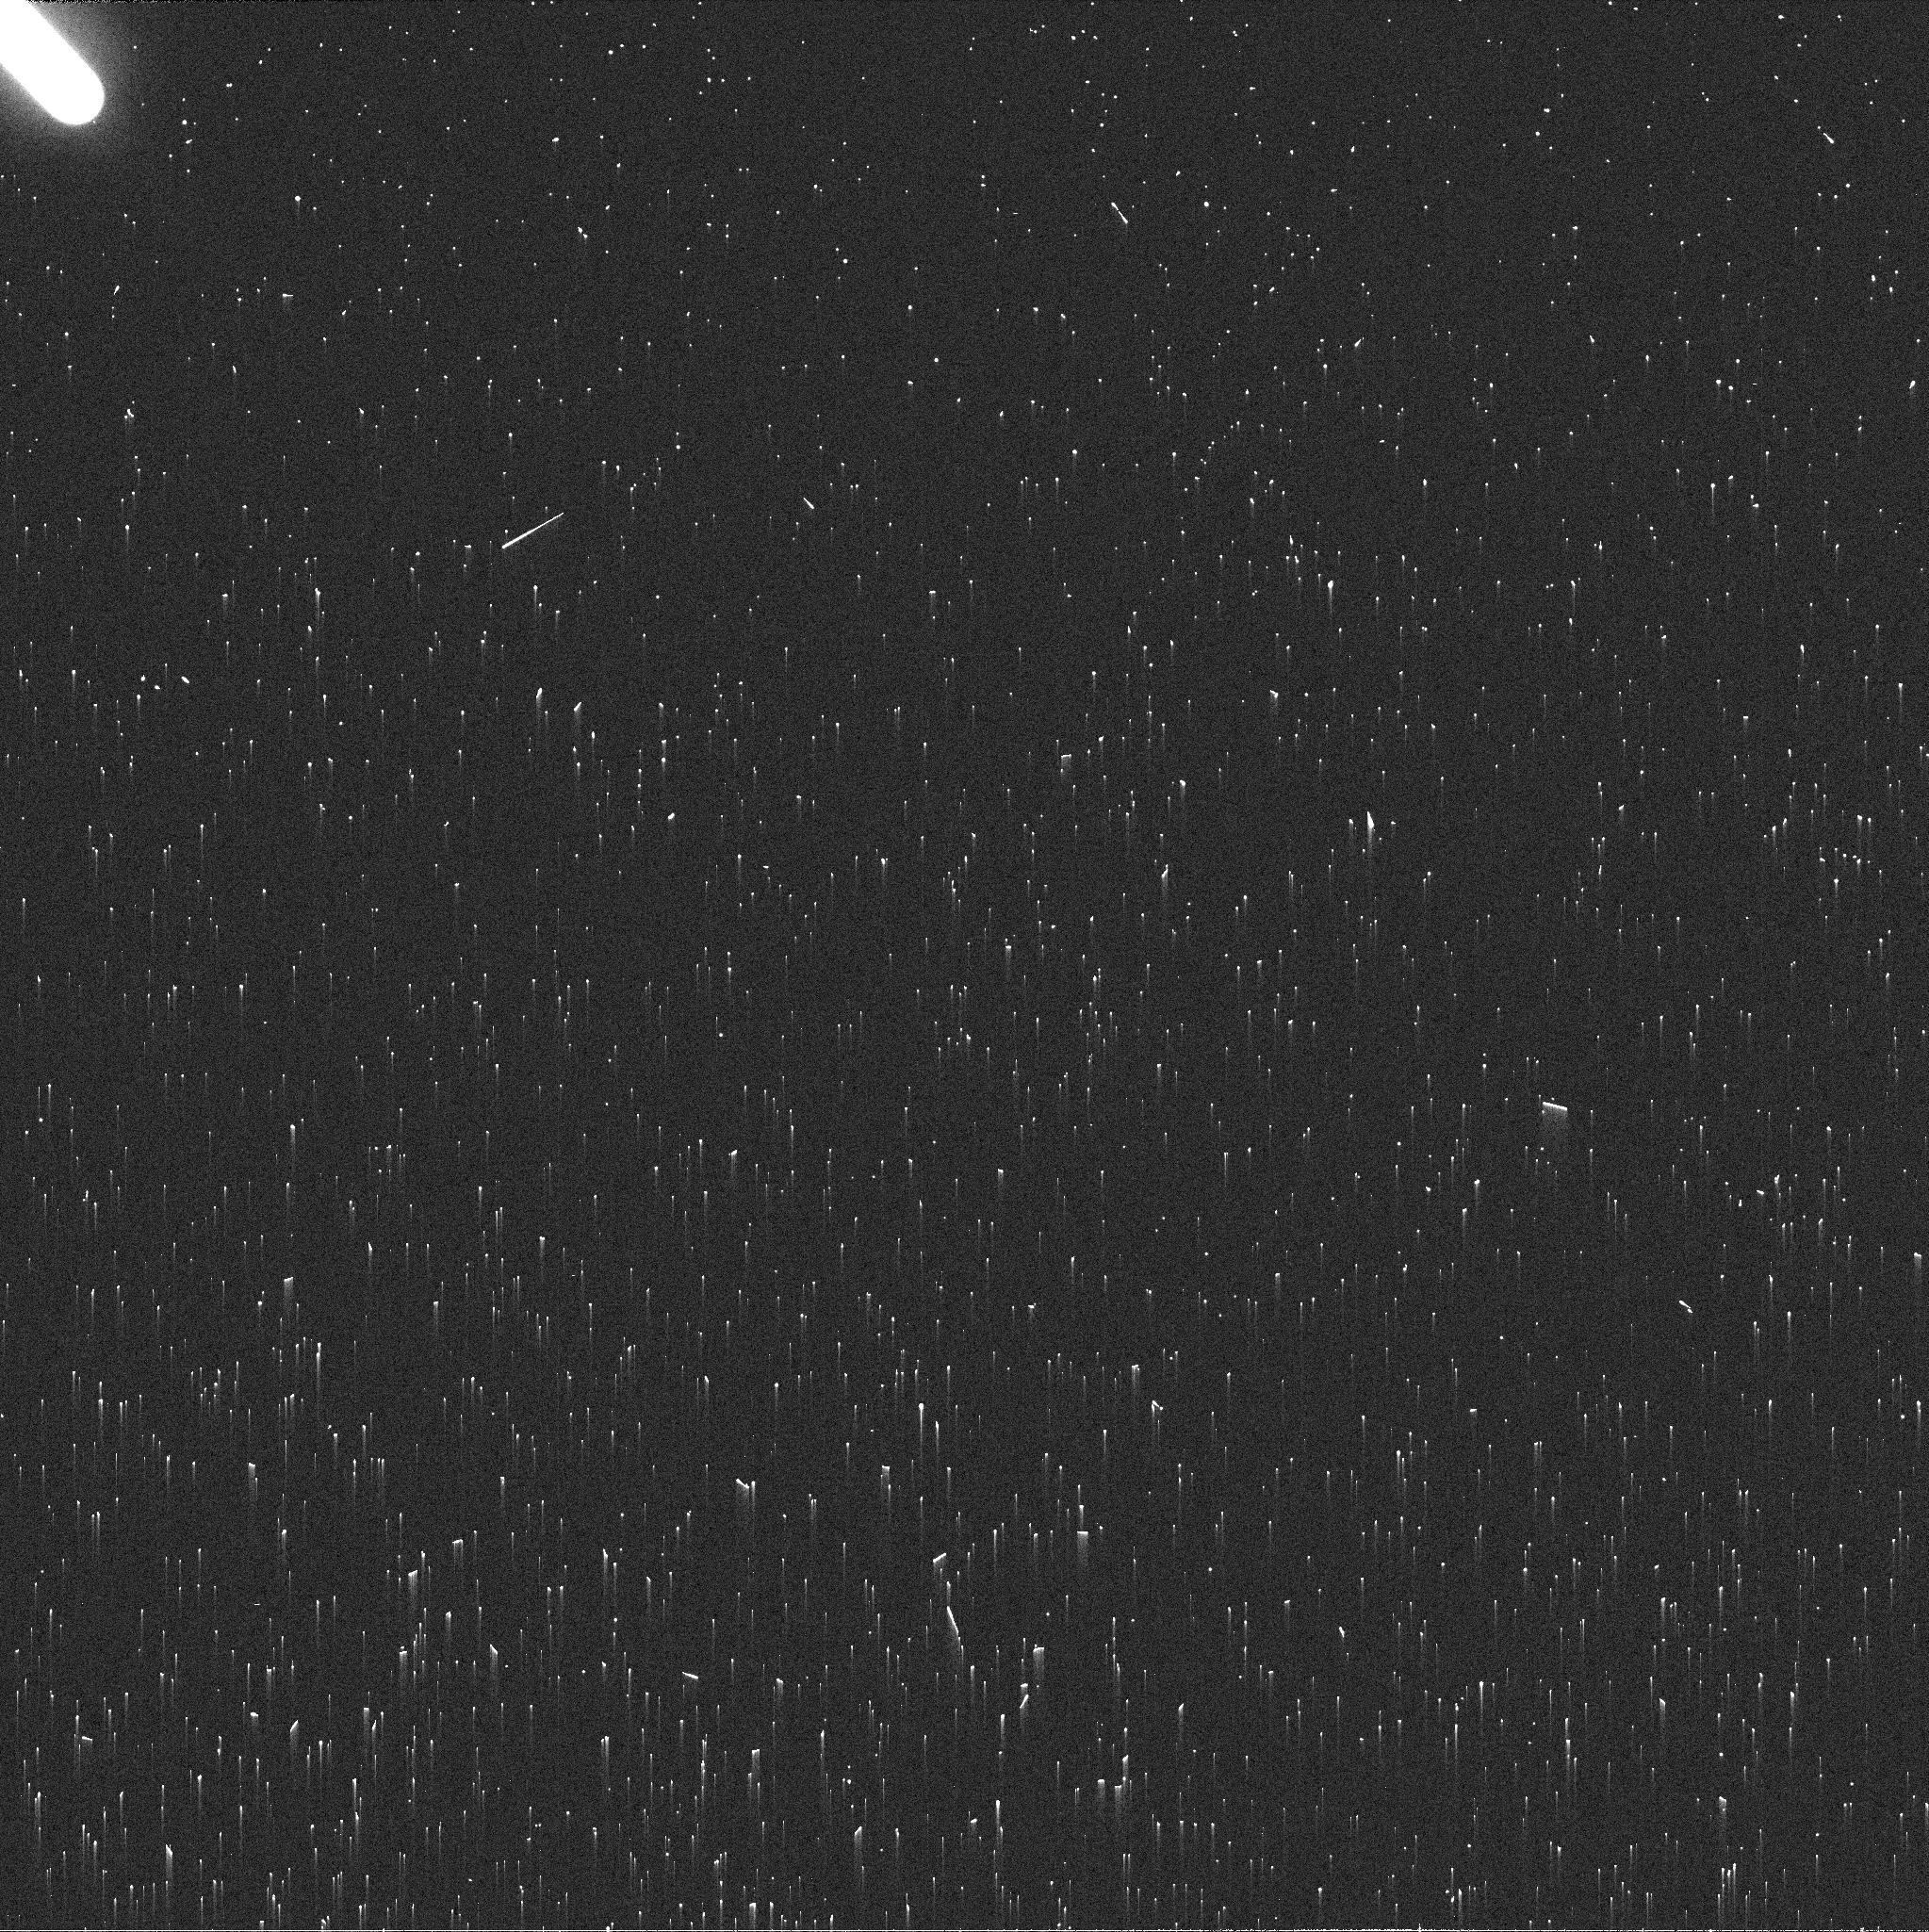
Target: NEPTUNE-MAPS. Instrument: WFC3/UVIS. Filter: FQ619N. Exposure: 2 min. Observation ID: ieaq23dmq

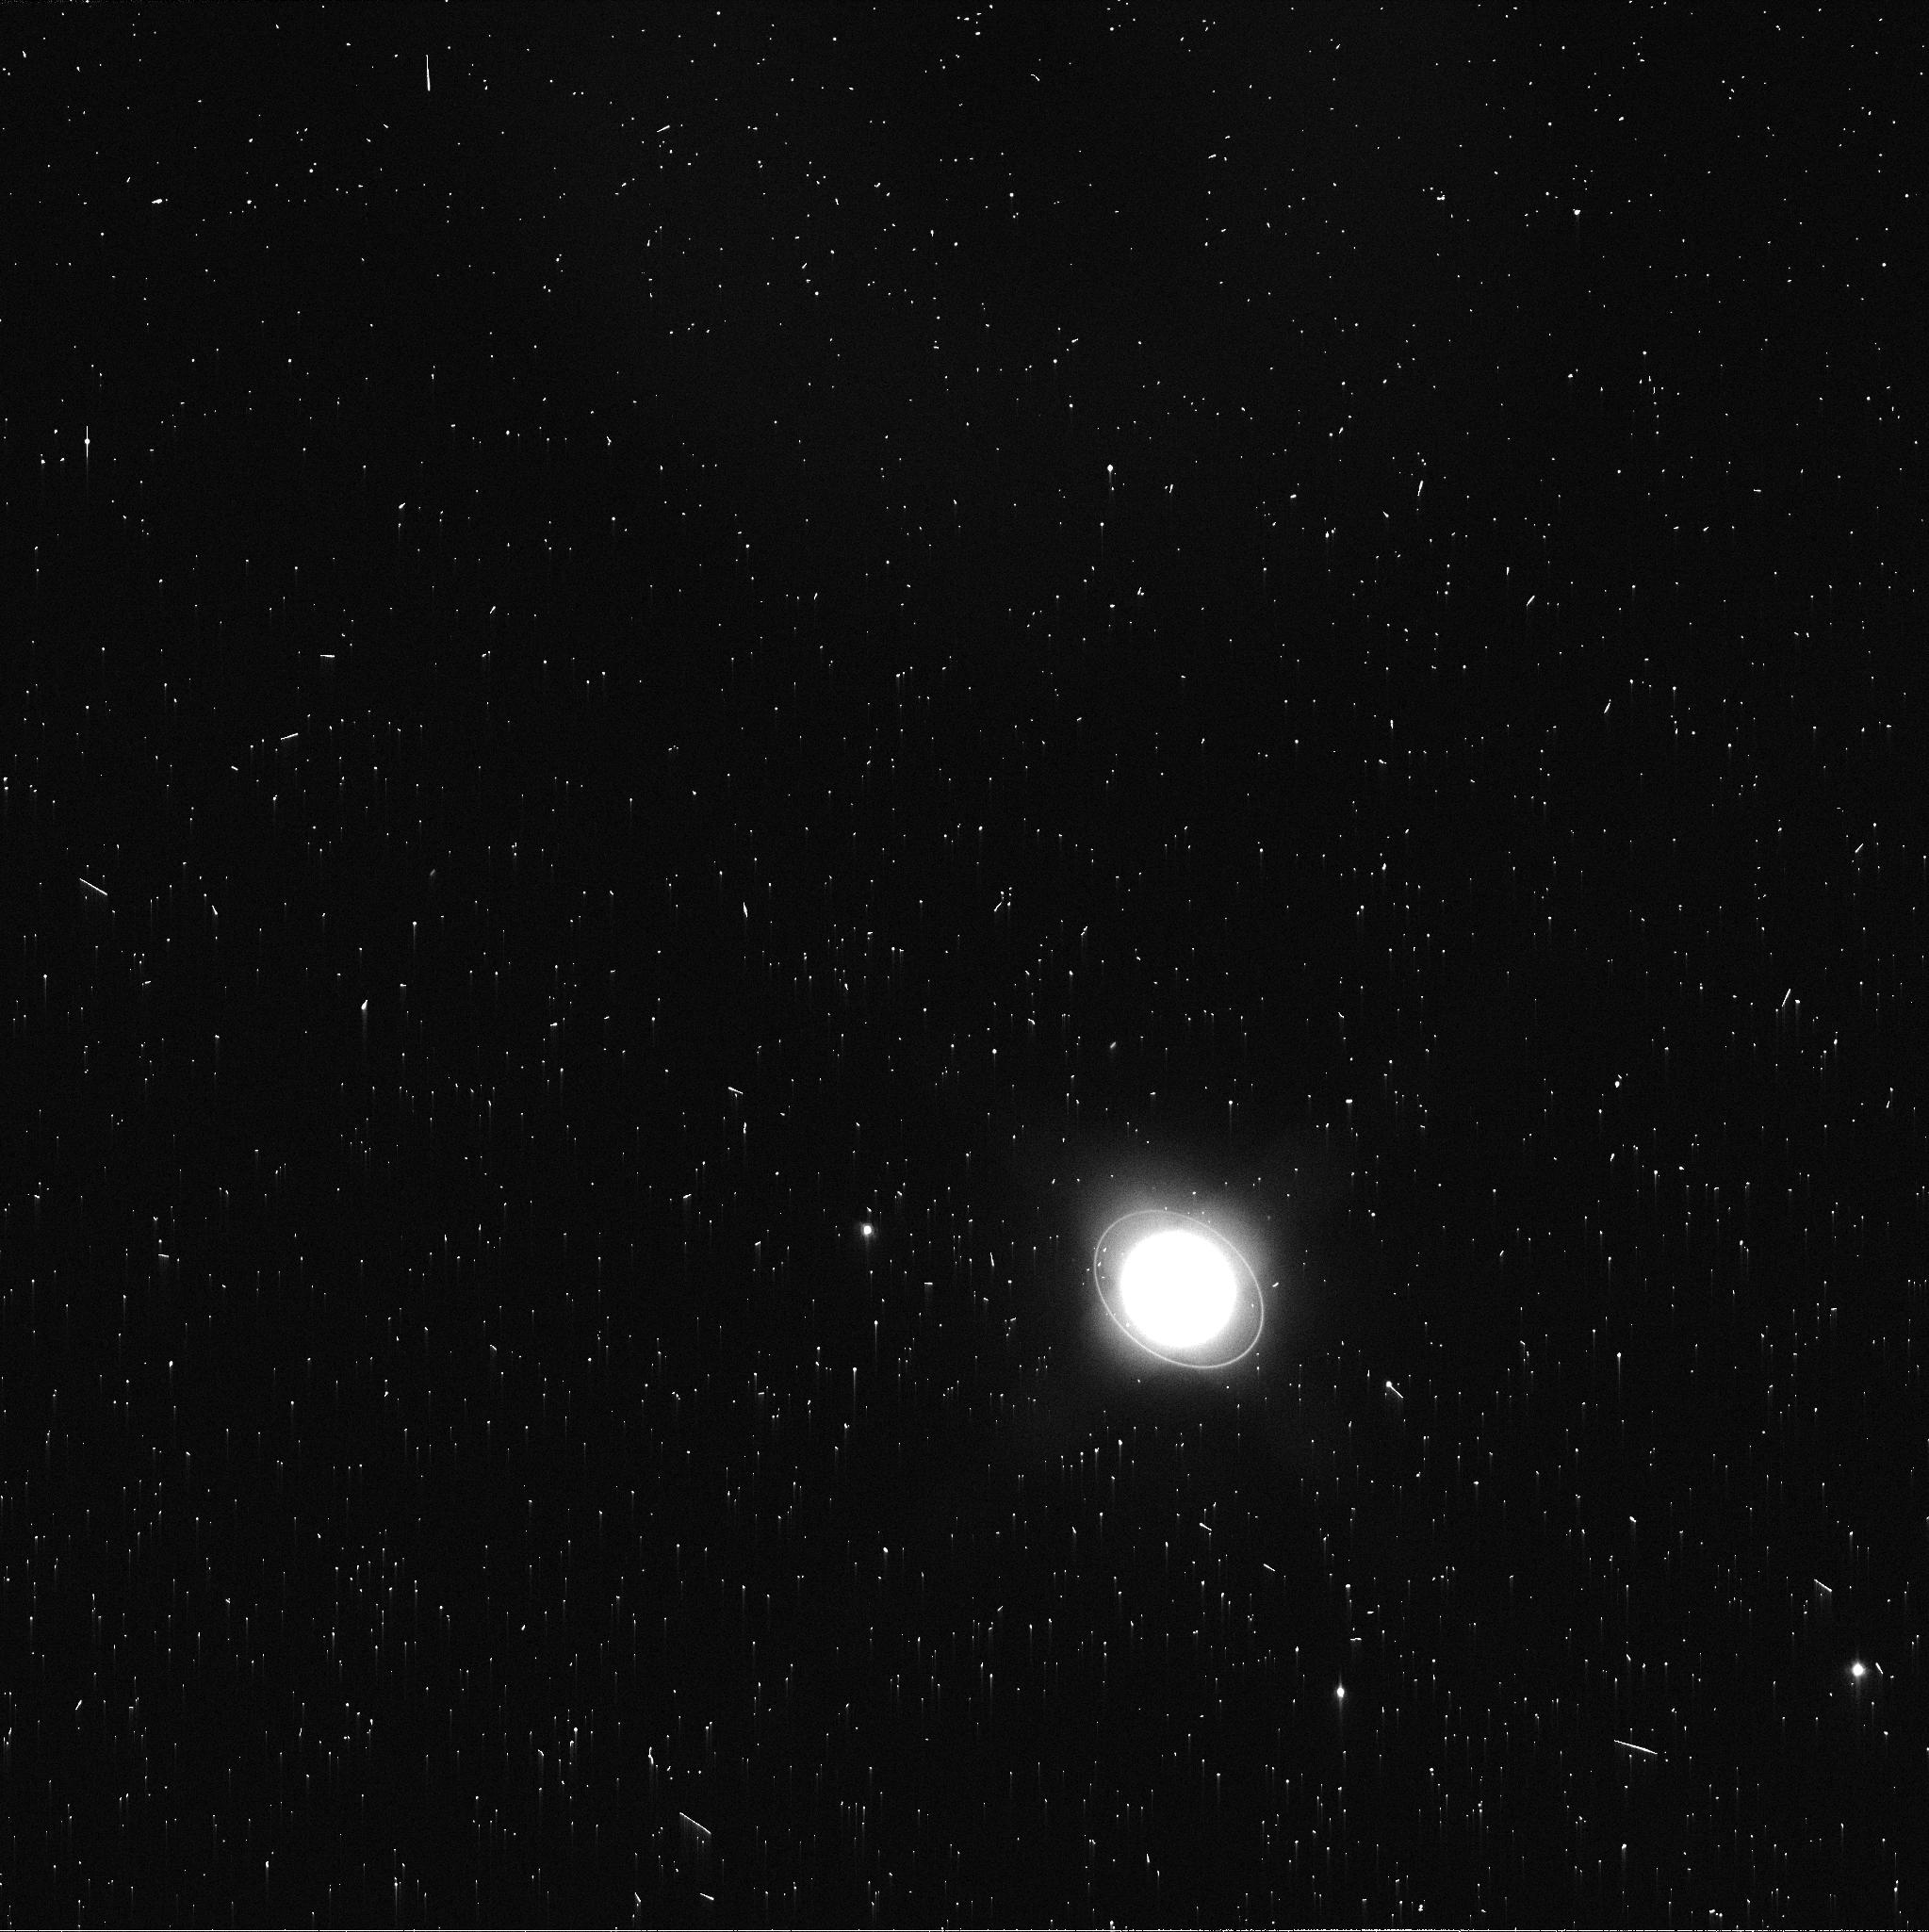
Target: URANUS-MAPS. Instrument: WFC3/UVIS. Filter: FQ619N. Exposure: 2 min. Observation ID: ieaq05cyq

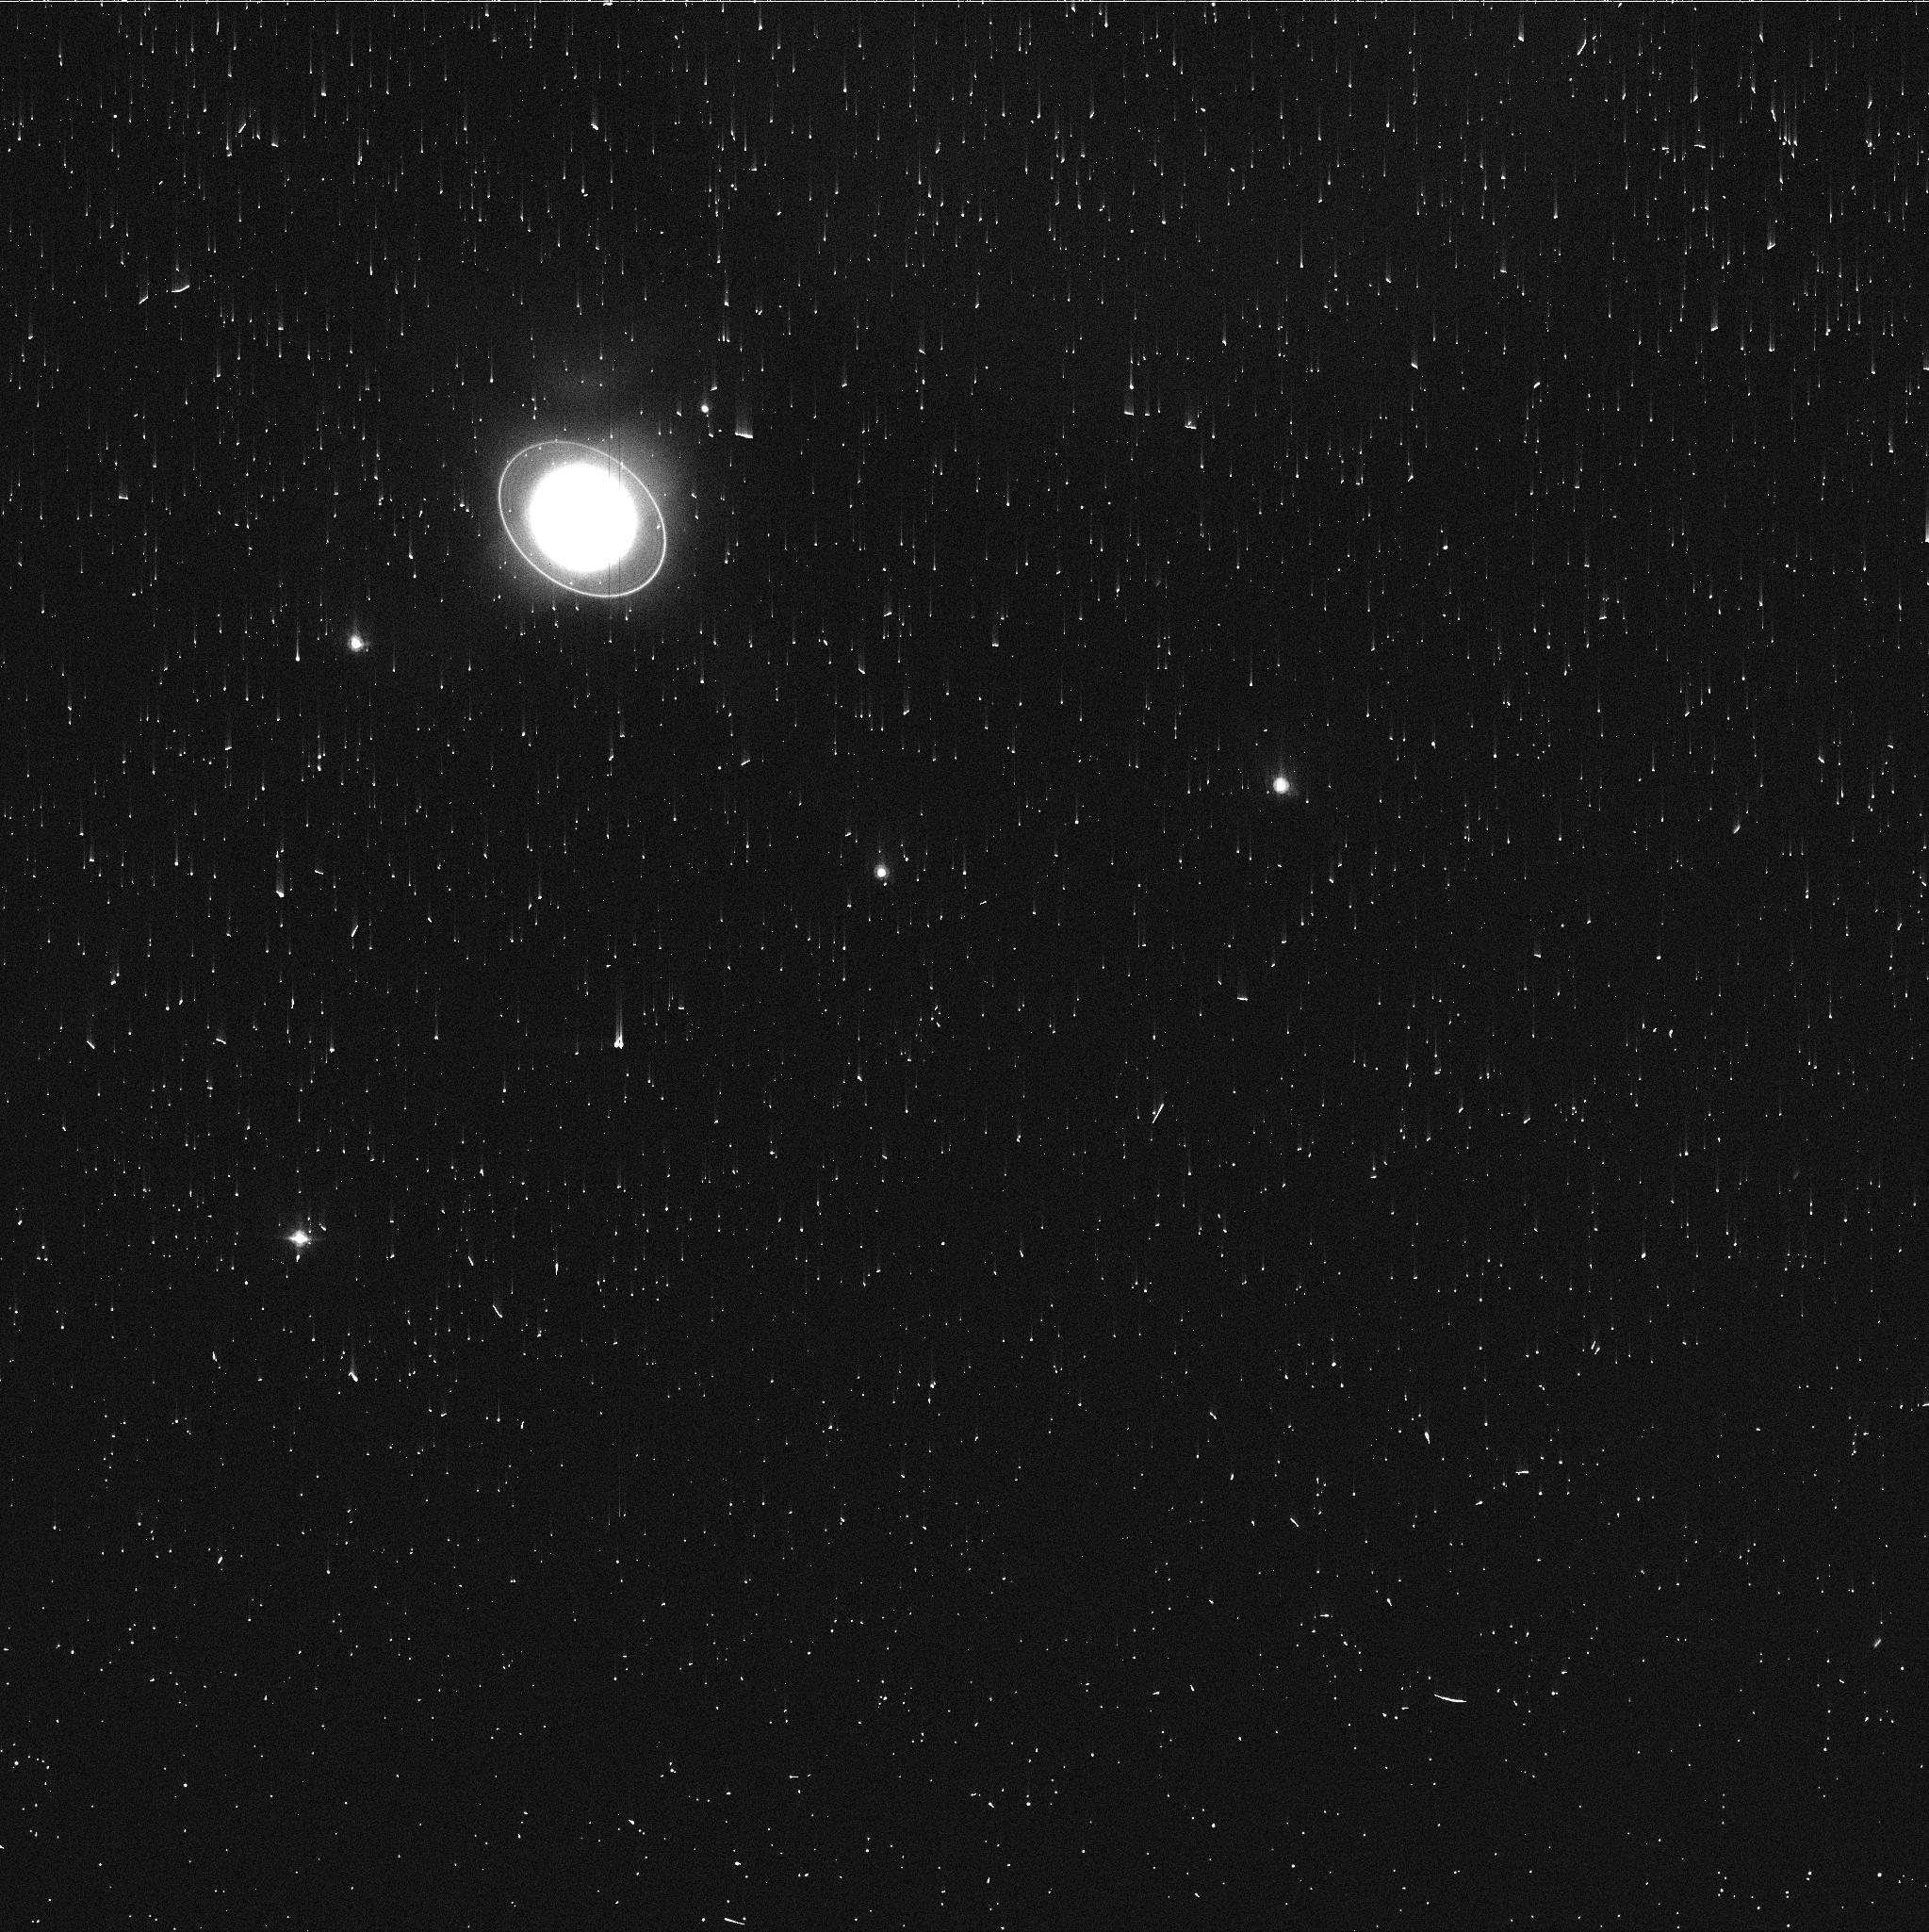
Target: URANUS-MAPS. Instrument: WFC3/UVIS. Filter: FQ727N. Exposure: 3 min. Observation ID: ieaq03akq

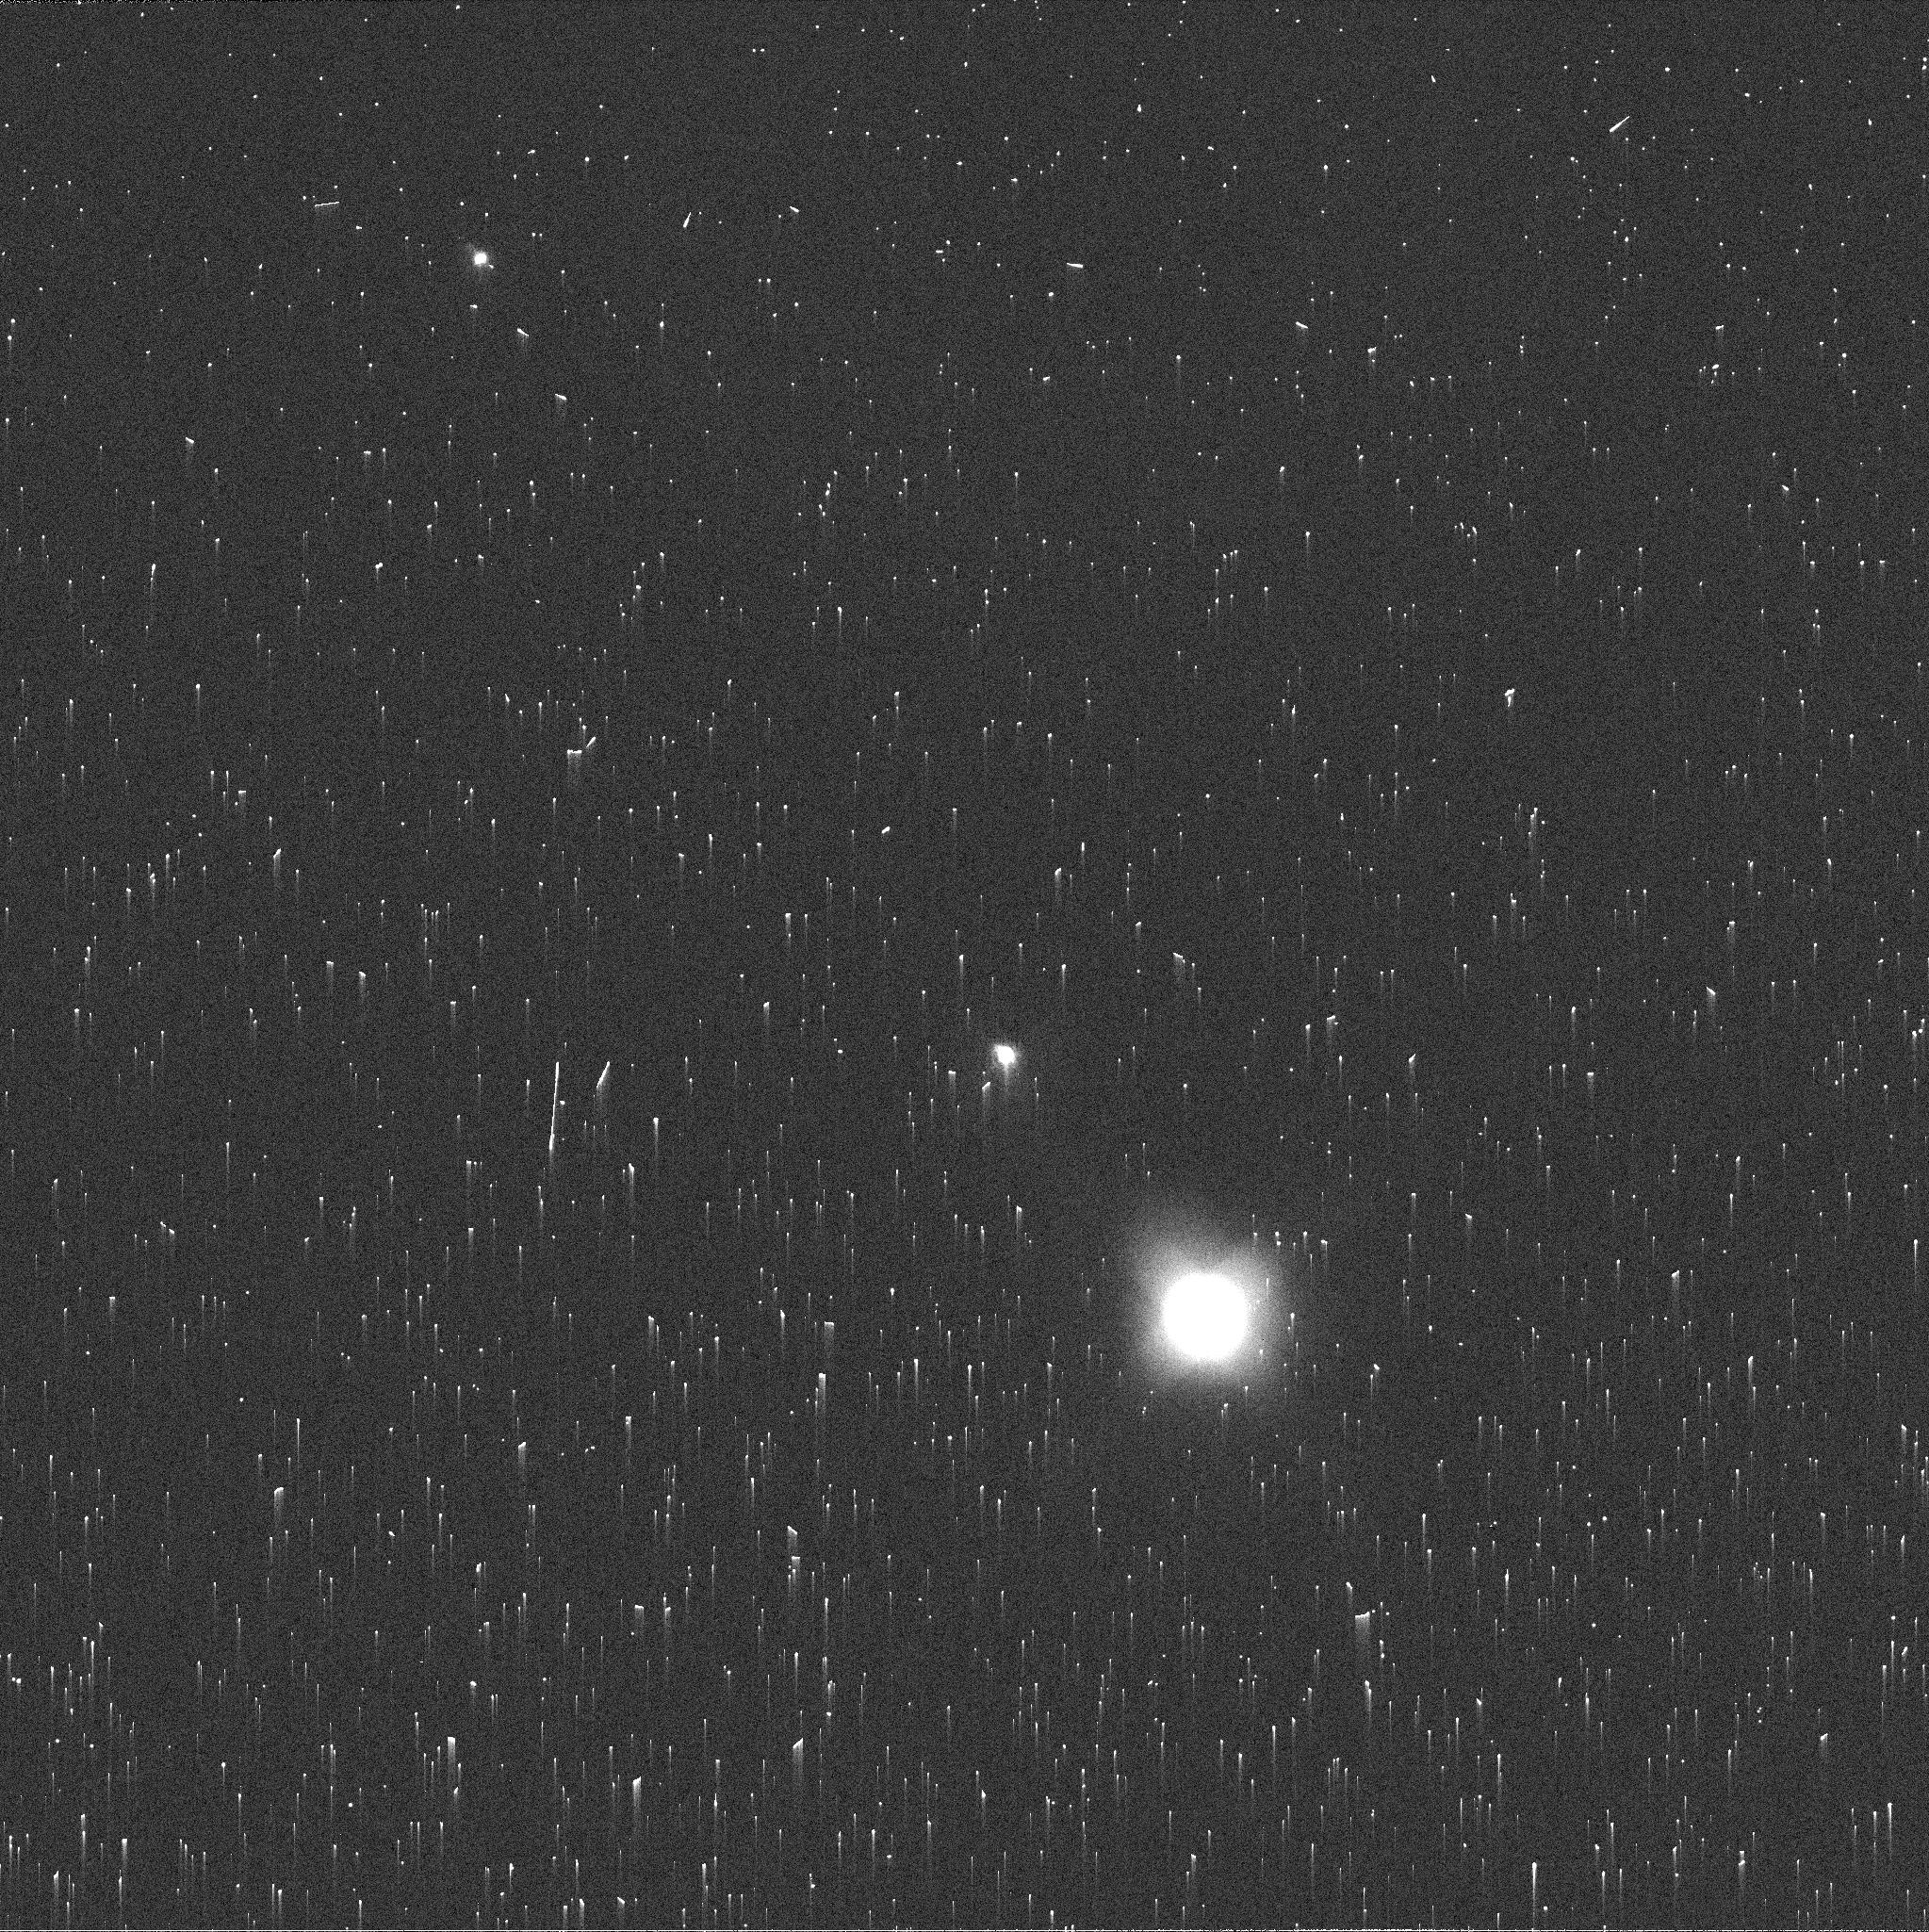
Target: NEPTUNE-MAPS. Instrument: WFC3/UVIS. Filter: FQ619N. Exposure: 2 min. Observation ID: ieaq24eiq

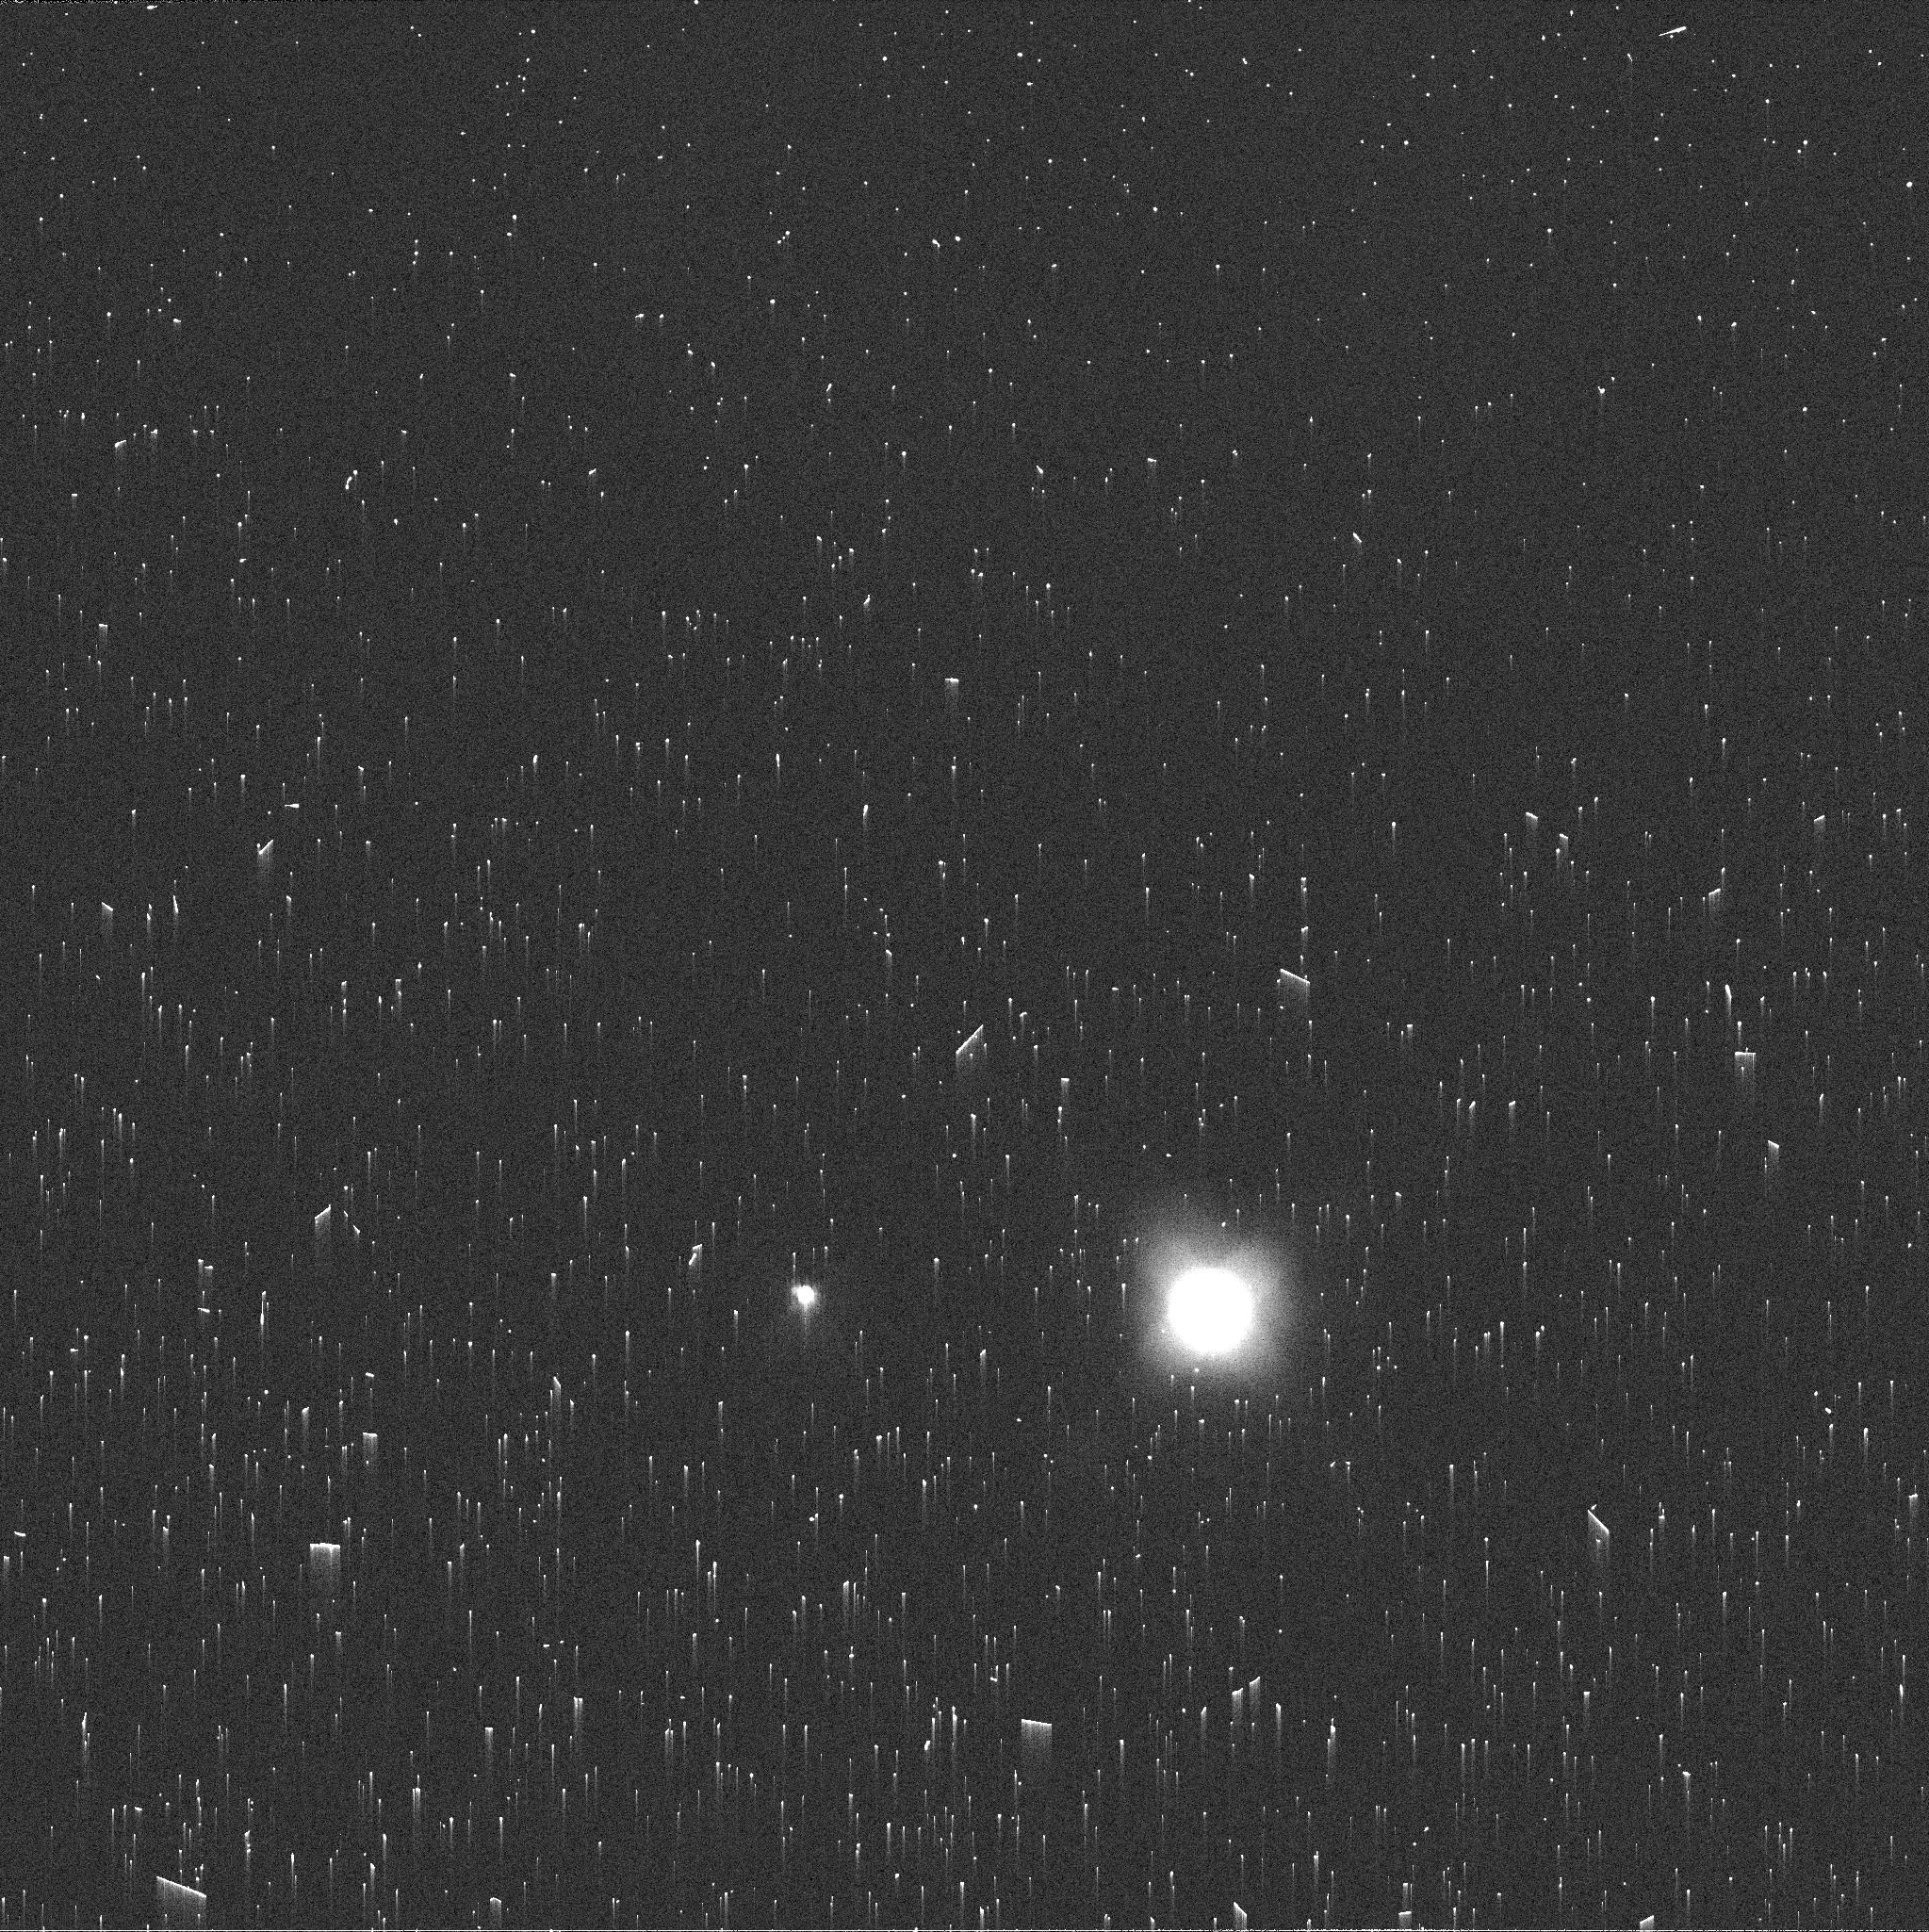
Target: NEPTUNE-MAPS. Instrument: WFC3/UVIS. Filter: FQ619N. Exposure: 2 min. Observation ID: ieaq26jdq

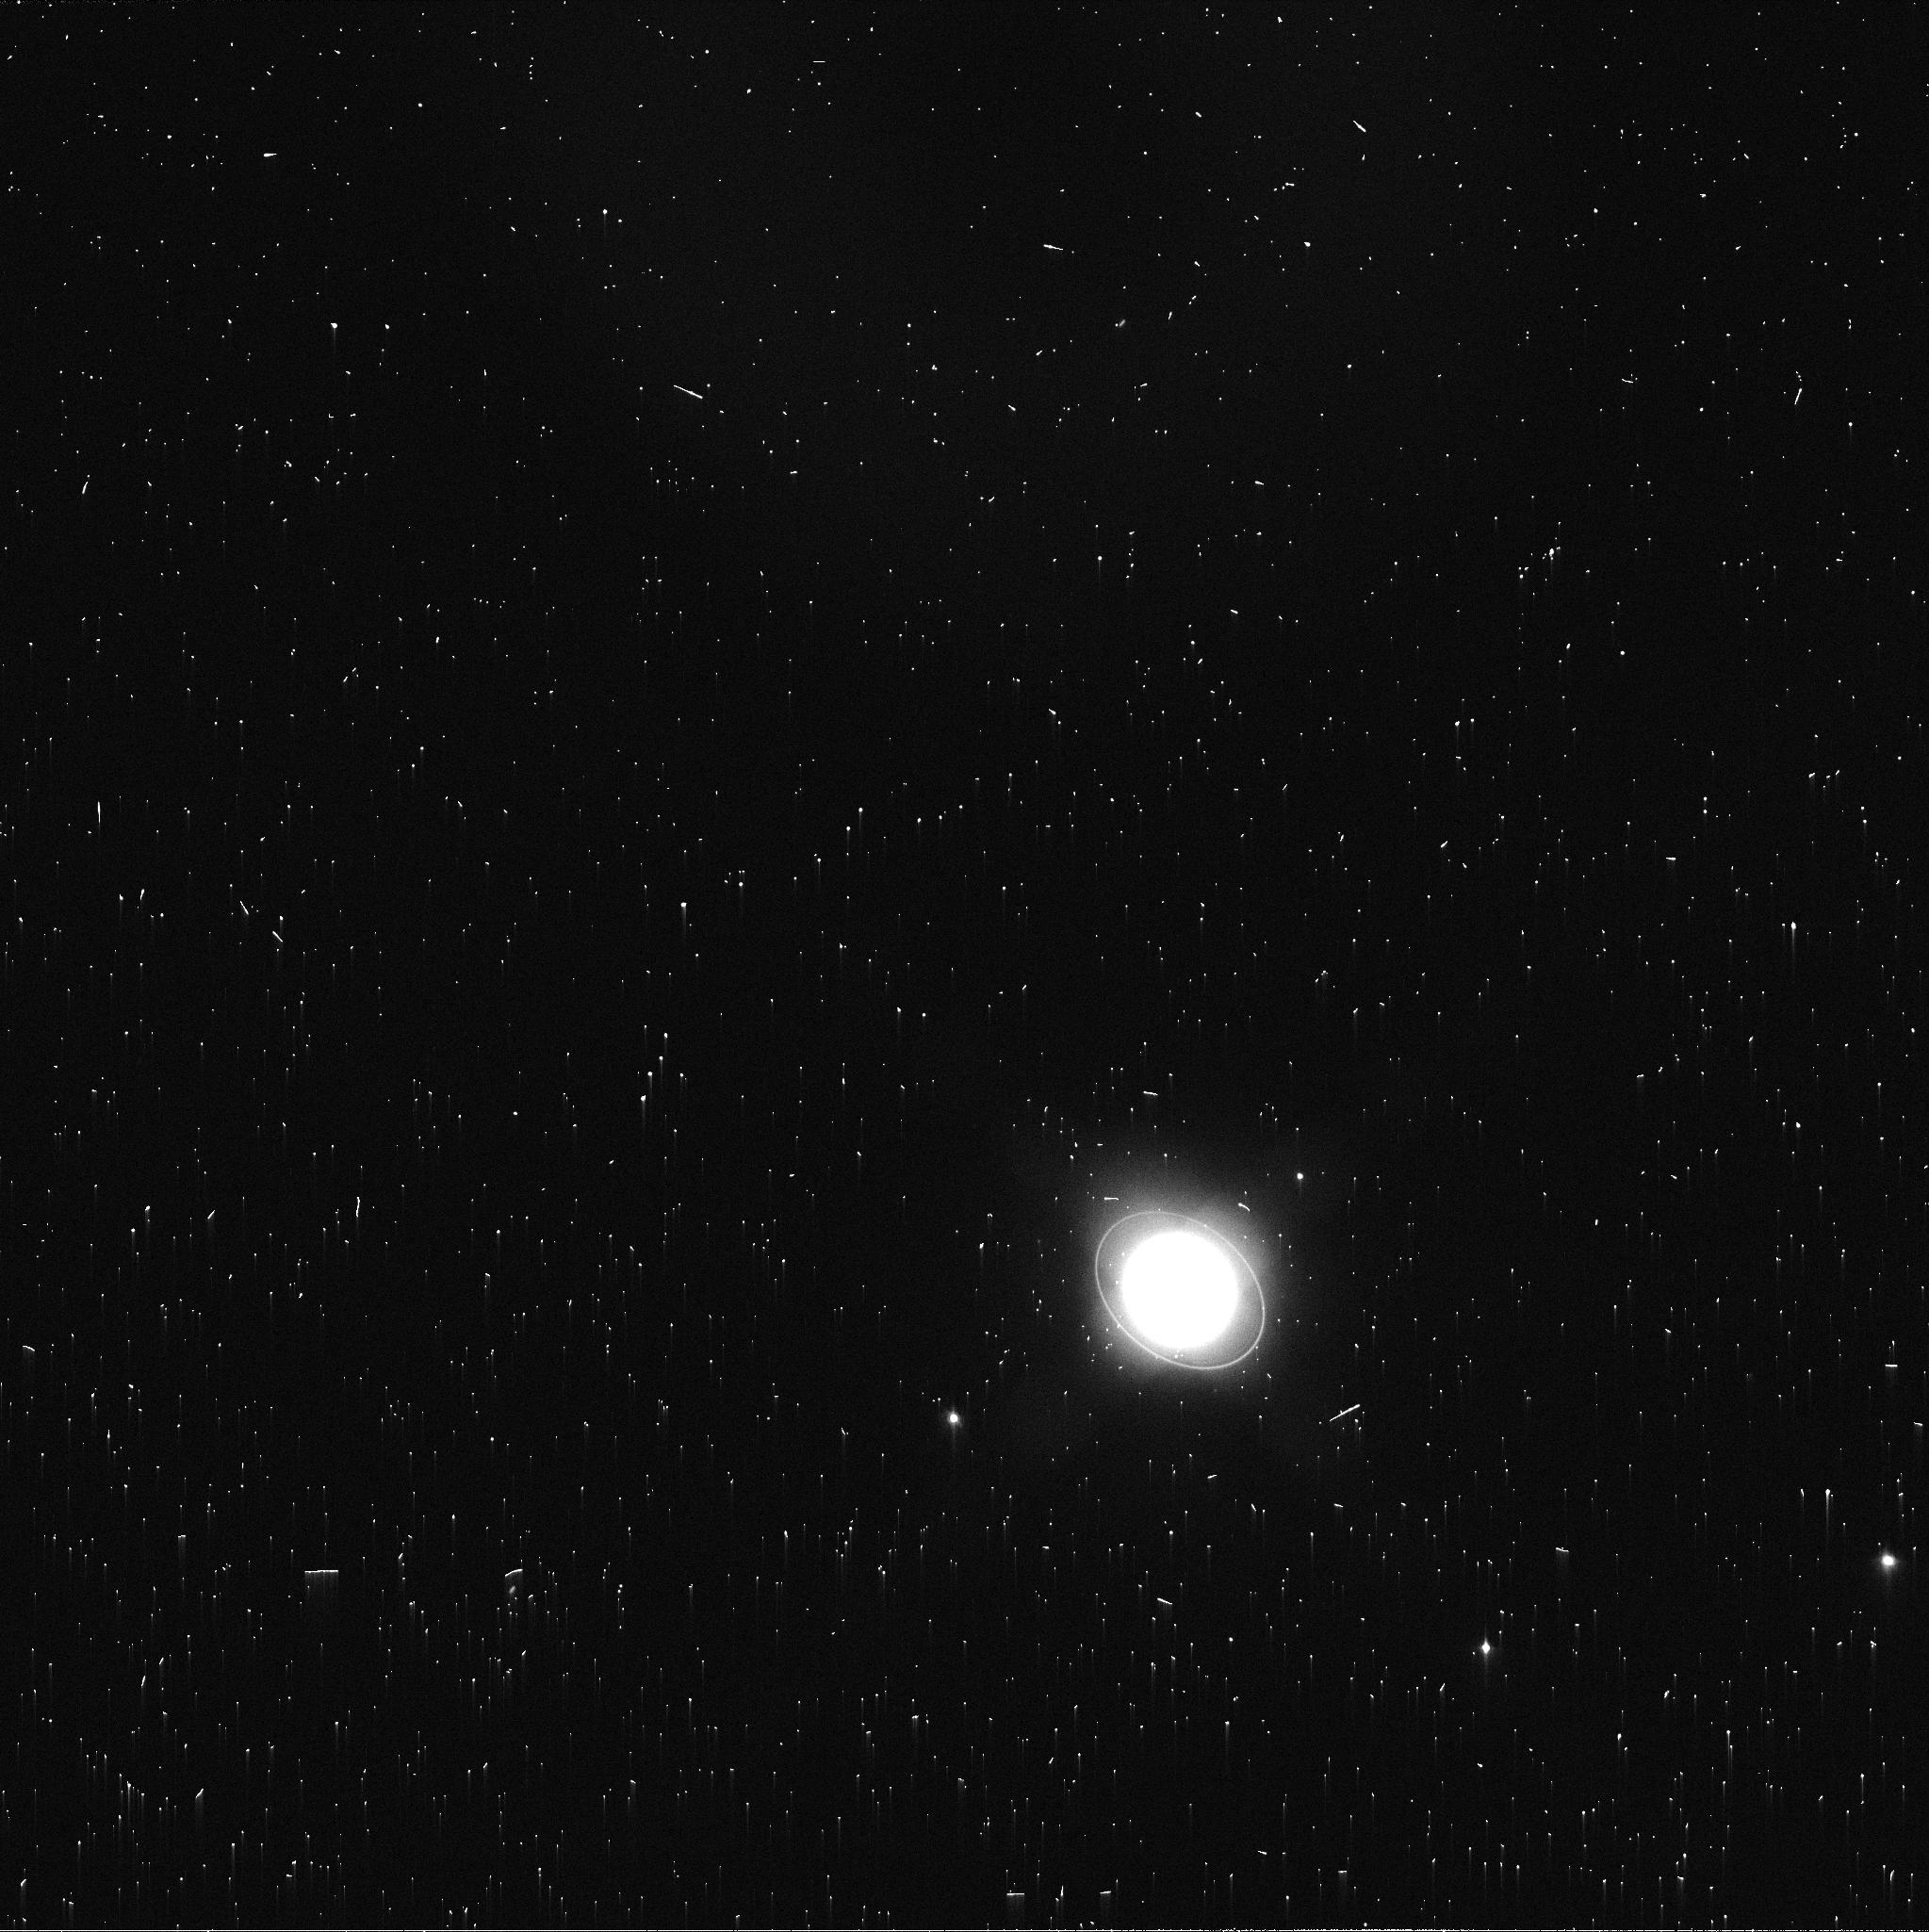
Target: URANUS-MAPS. Instrument: WFC3/UVIS. Filter: FQ619N. Exposure: 2 min. Observation ID: ieaq03ajq

Hubble 2020: Outer Planet Atmospheres Legacy (OPAL) Program (PI: Simon, Amy)

Long time base observations of the outer planets are critical in understanding the atmospheric dynamics and evolution of the gas giants. We propose yearly monitoring of each giant planet for the remainder of Hubble's lifetime to provide a lasting legacy of increasingly valuable data for time-domain studies. The Hubble Space Telescope is a unique asset to planetary science, allowing high spatial resolution data with absolute photometric knowledge. For the outer planets, gas/ice giant planets Jupiter, Saturn, Uranus and Neptune, many phenomena happen on timescales of years to decades, and the data we propose are beyond the scope of a typical GO program. Hubble is the only platform that can provide high spatial resolution global studies of cloud coloration, activity, and motion on a consistent time basis to help constrain the underlying mechanics. Here we show the orbits for Cycle 28.